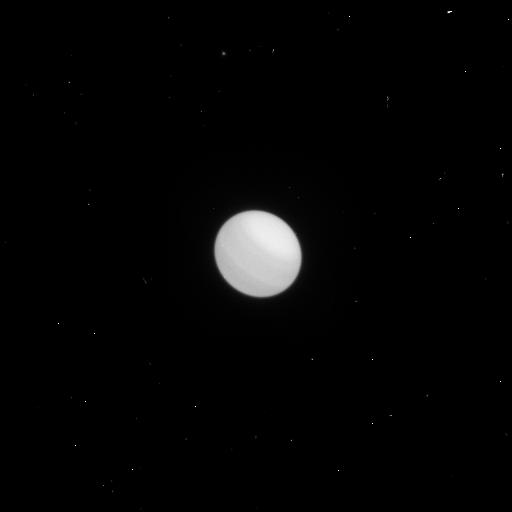
Target: URANUS-MAP2
Instrument: WFC3/UVIS
Filter: F658N
Exposure: 1 min
Observation ID: icux06vrq

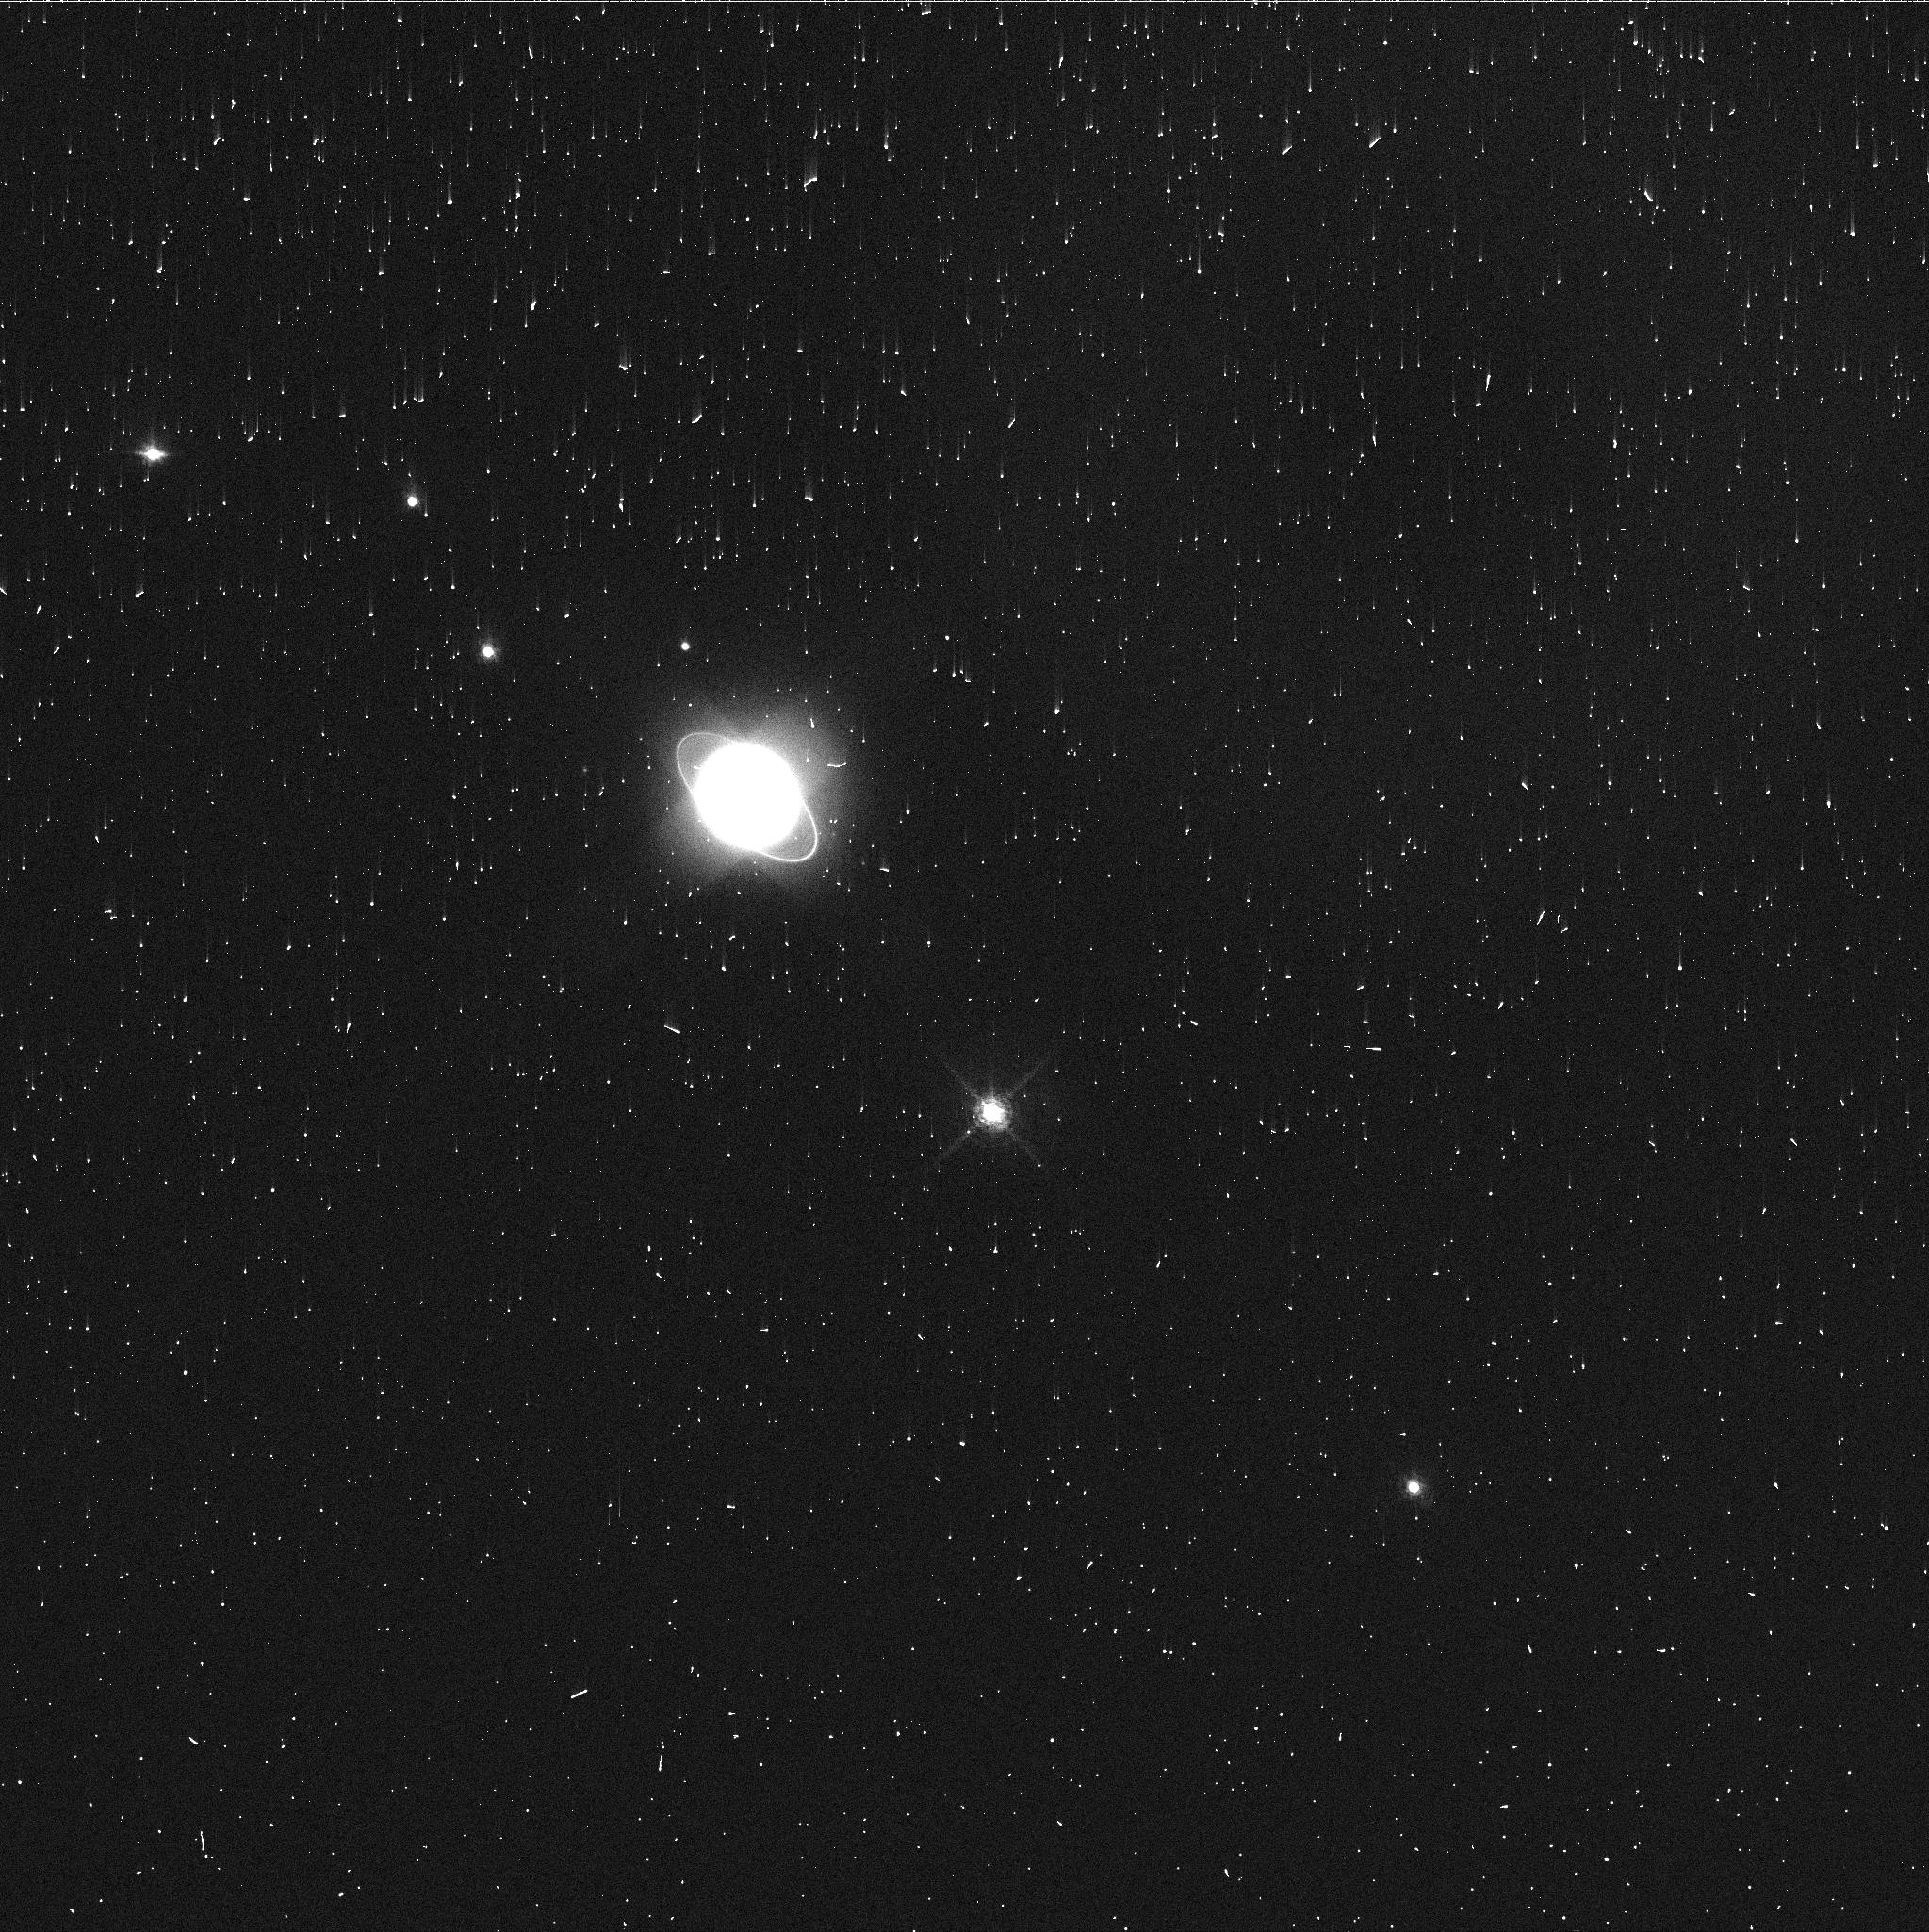
Target: URANUS-MAP1
Instrument: WFC3/UVIS
Filter: FQ727N
Exposure: 3 min
Observation ID: icux02cxq

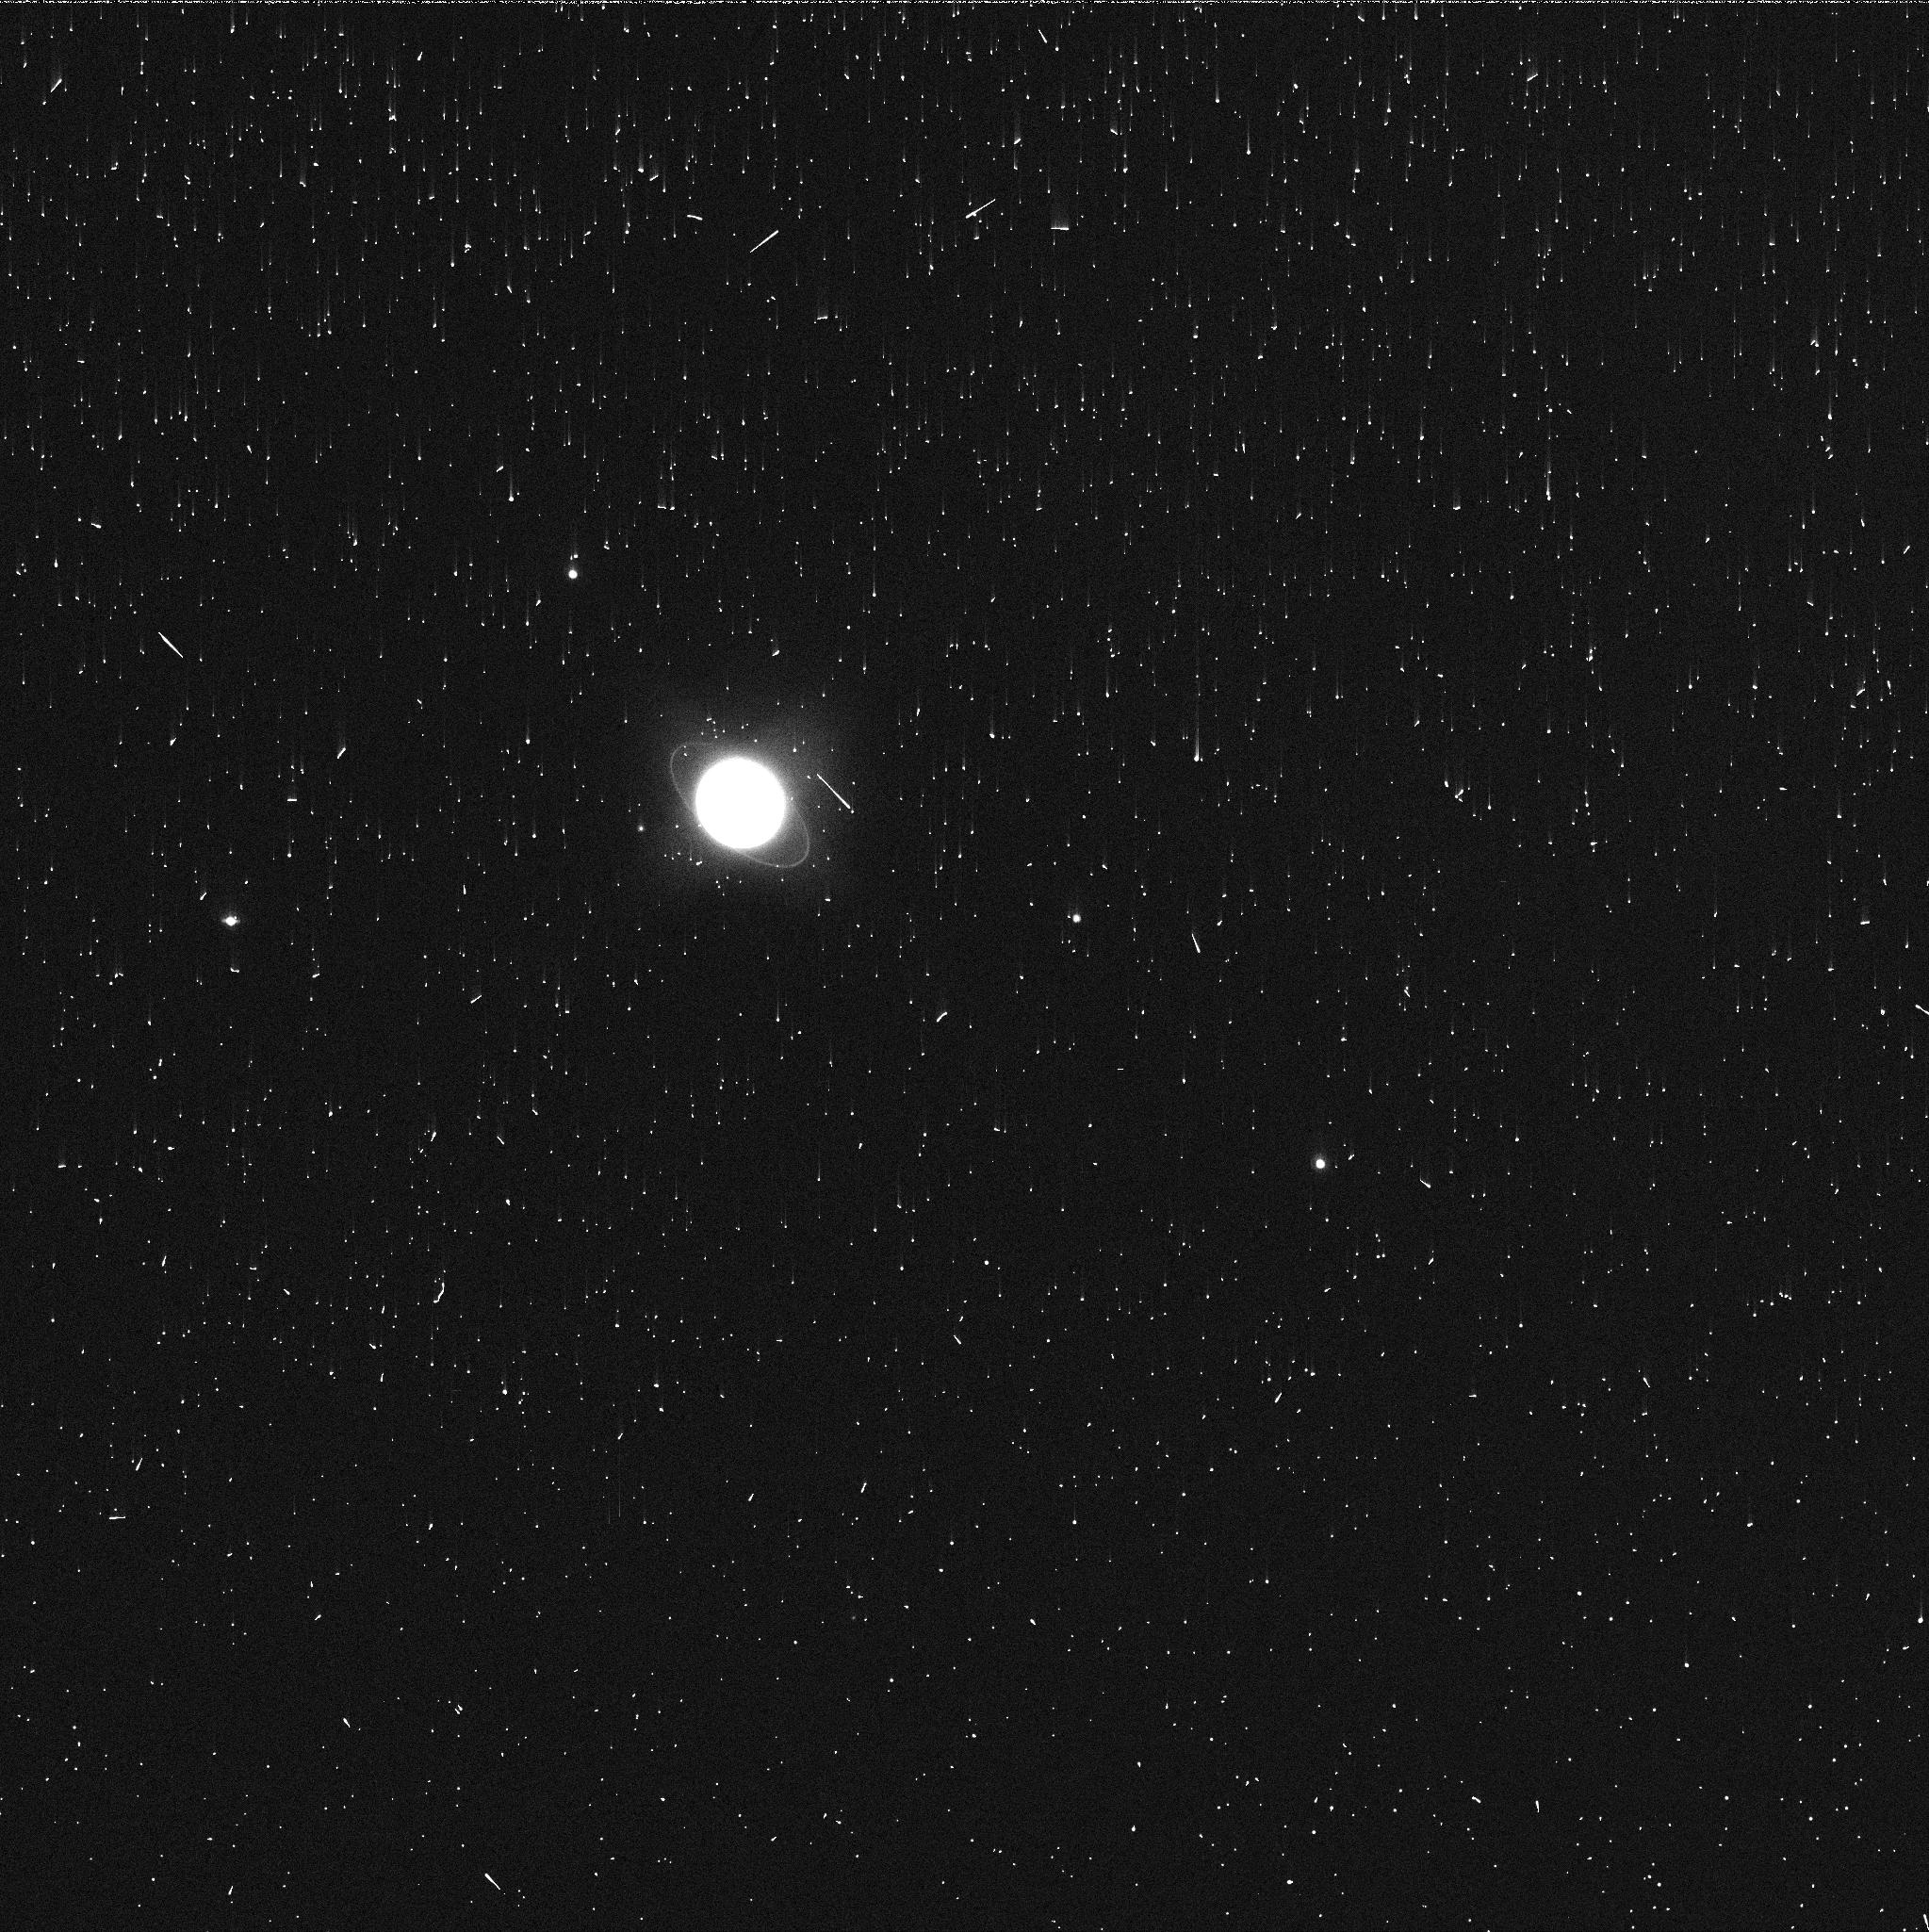
Target: URANUS-MAP2
Instrument: WFC3/UVIS
Filter: FQ924N
Exposure: 2 min
Observation ID: icux05ulq

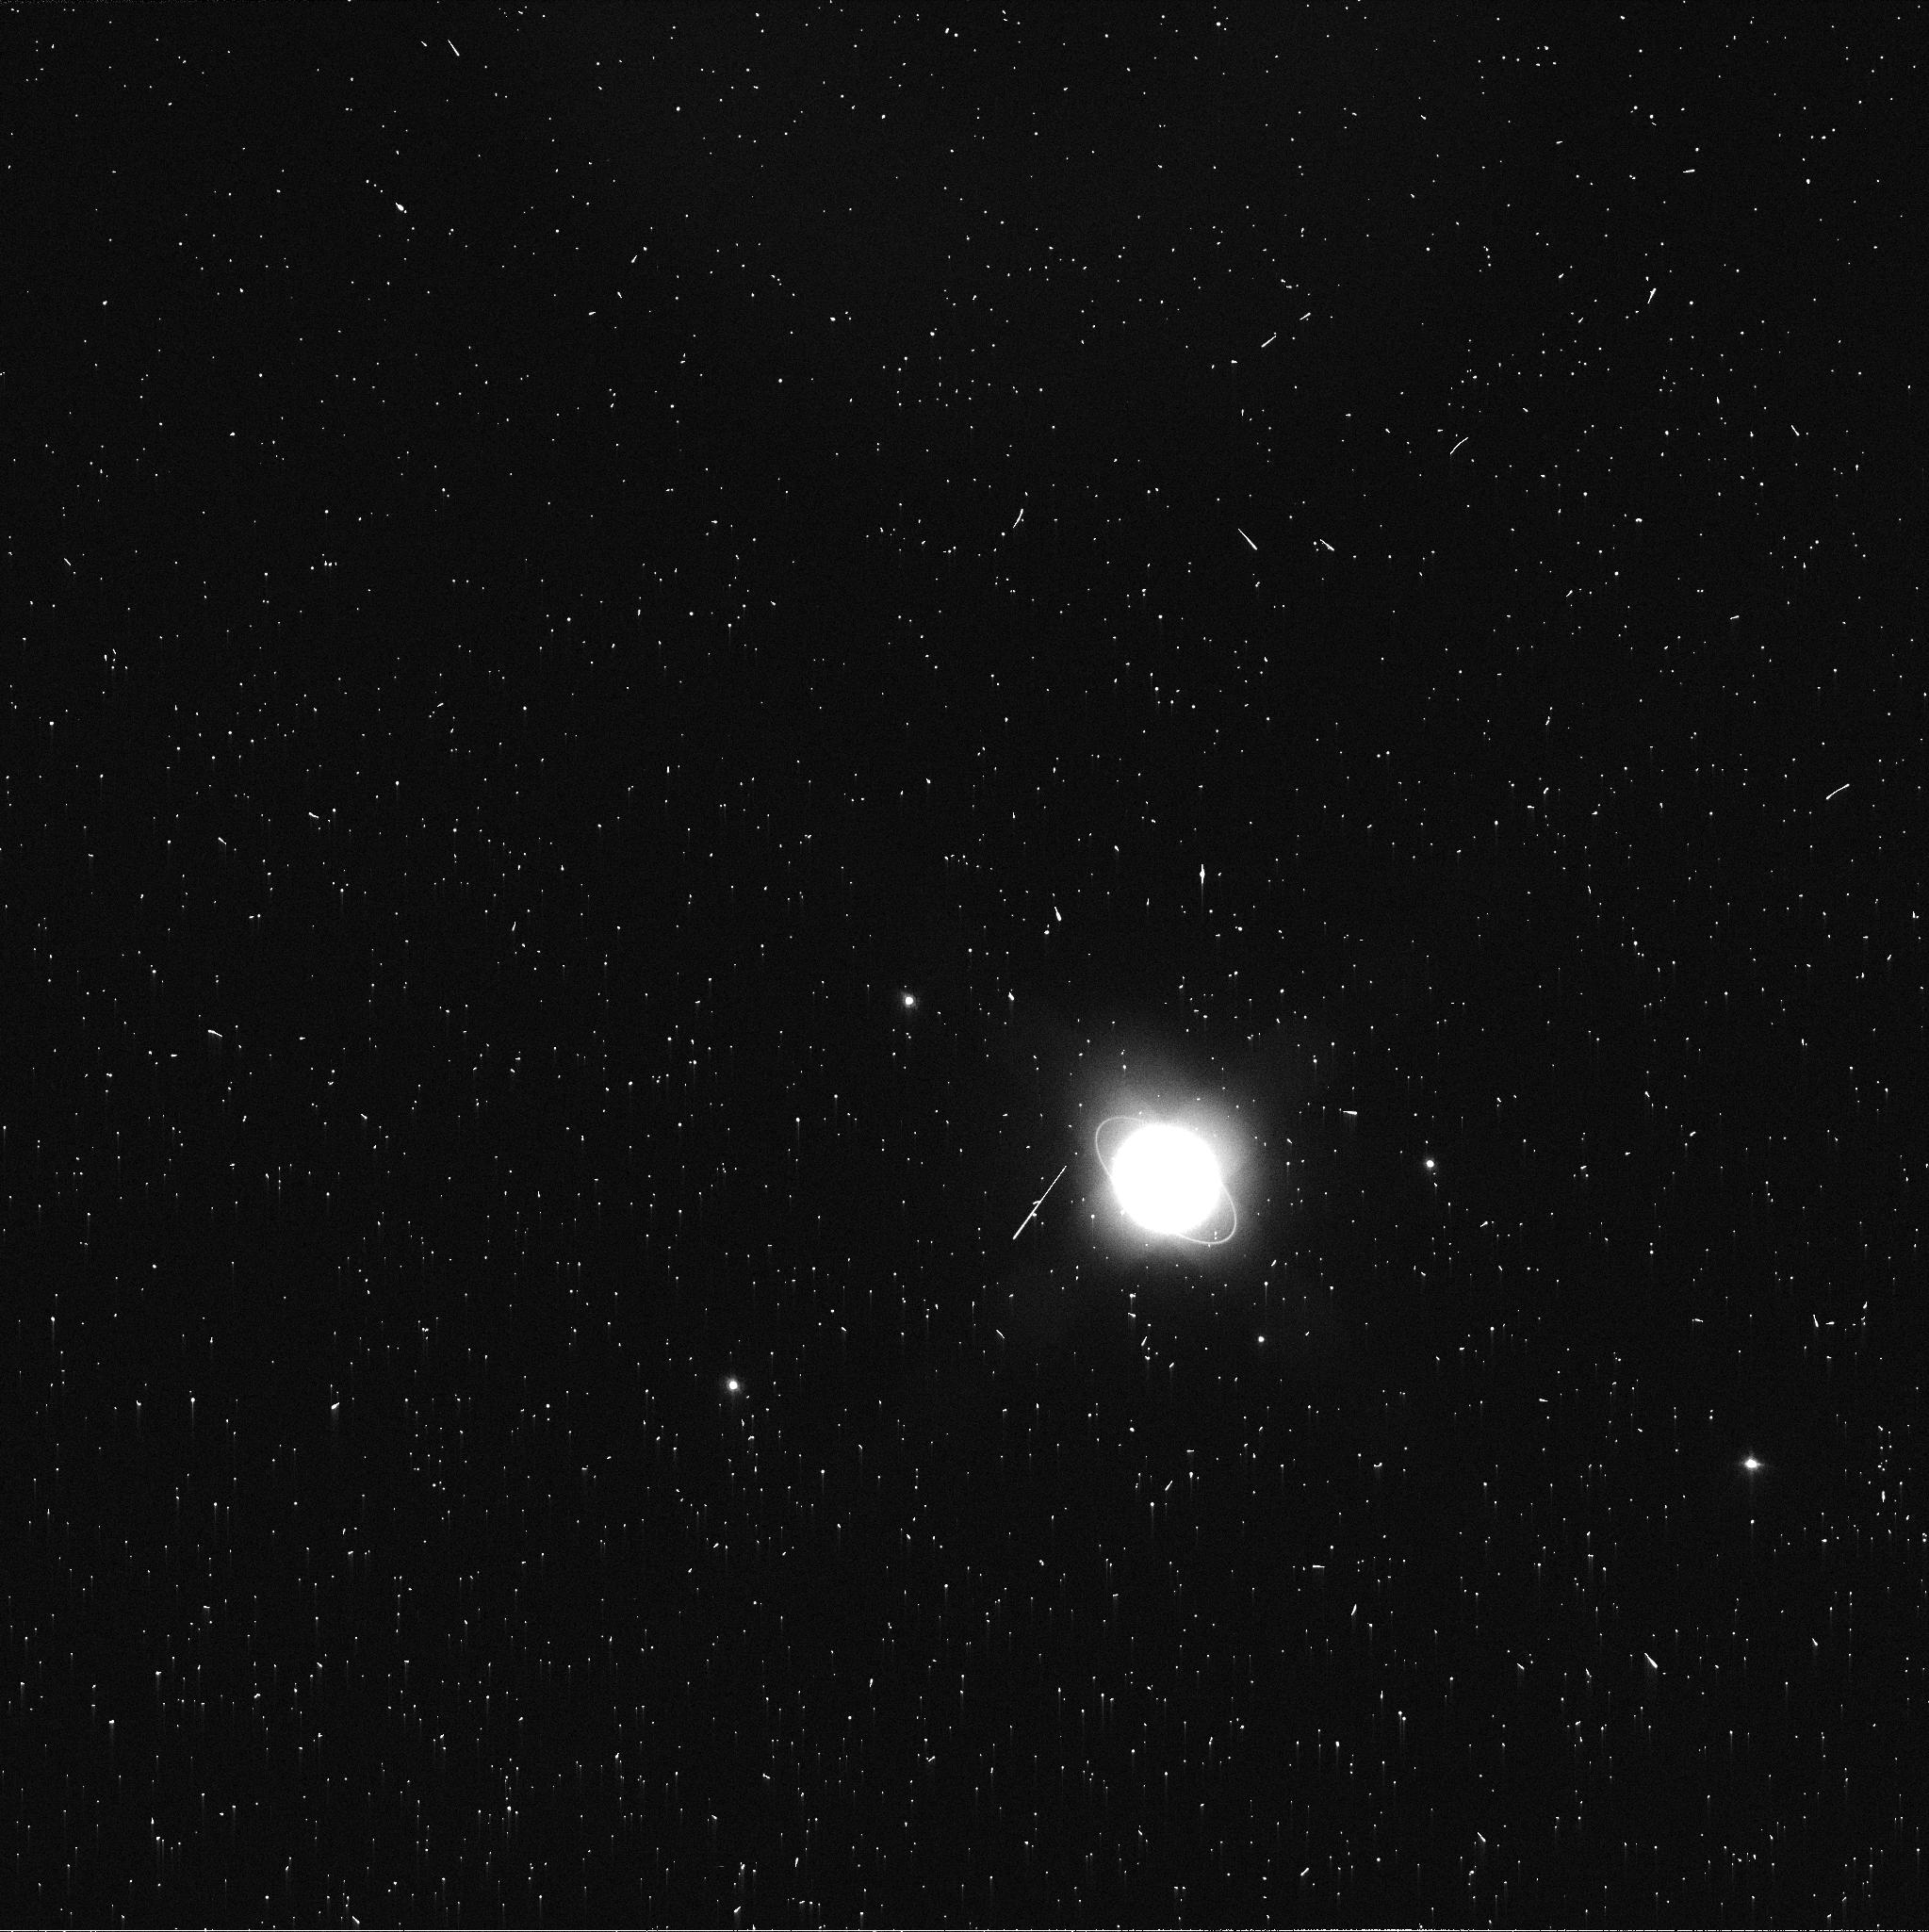
Target: URANUS-MAP2
Instrument: WFC3/UVIS
Filter: FQ619N
Exposure: 2 min
Observation ID: icux04rtq

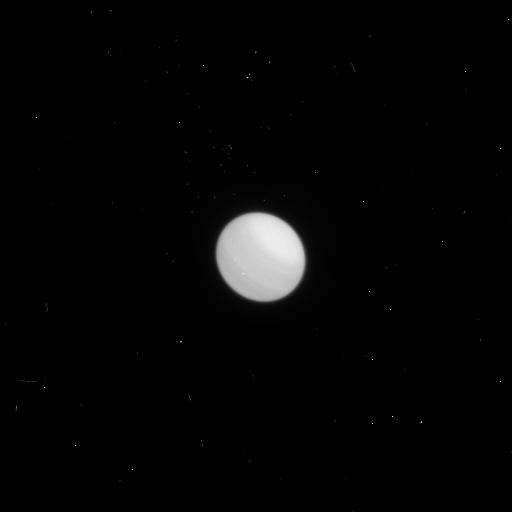
Target: URANUS-MAP1
Instrument: WFC3/UVIS
Filter: F658N
Exposure: 1 min
Observation ID: icux02cuq

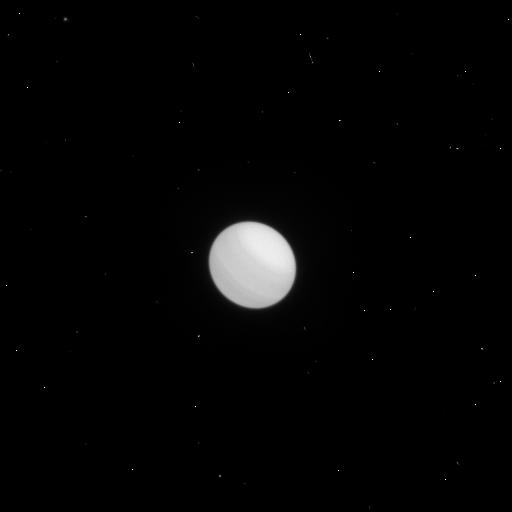
Target: URANUS-MAP2
Instrument: WFC3/UVIS
Filter: F658N
Exposure: 1 min
Observation ID: icux05uhq

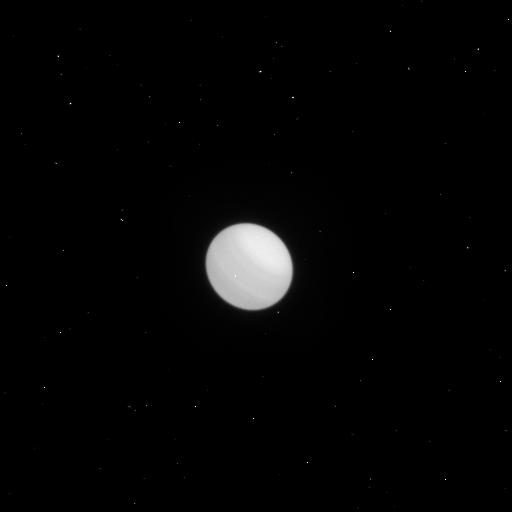
Target: URANUS-MAP2
Instrument: WFC3/UVIS
Filter: F658N
Exposure: 1 min
Observation ID: icux04rrq

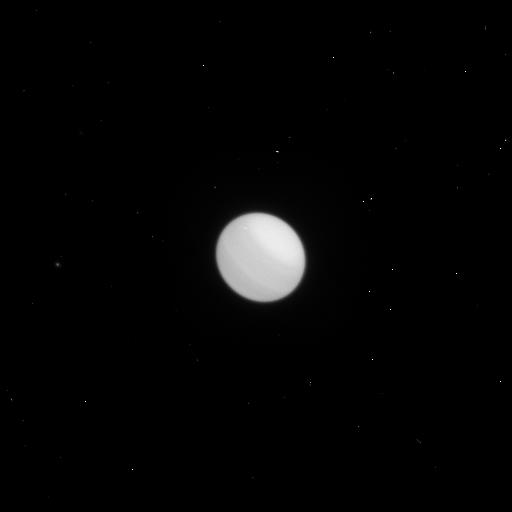
Target: URANUS-MAP1
Instrument: WFC3/UVIS
Filter: F658N
Exposure: 1 min
Observation ID: icux01bpq

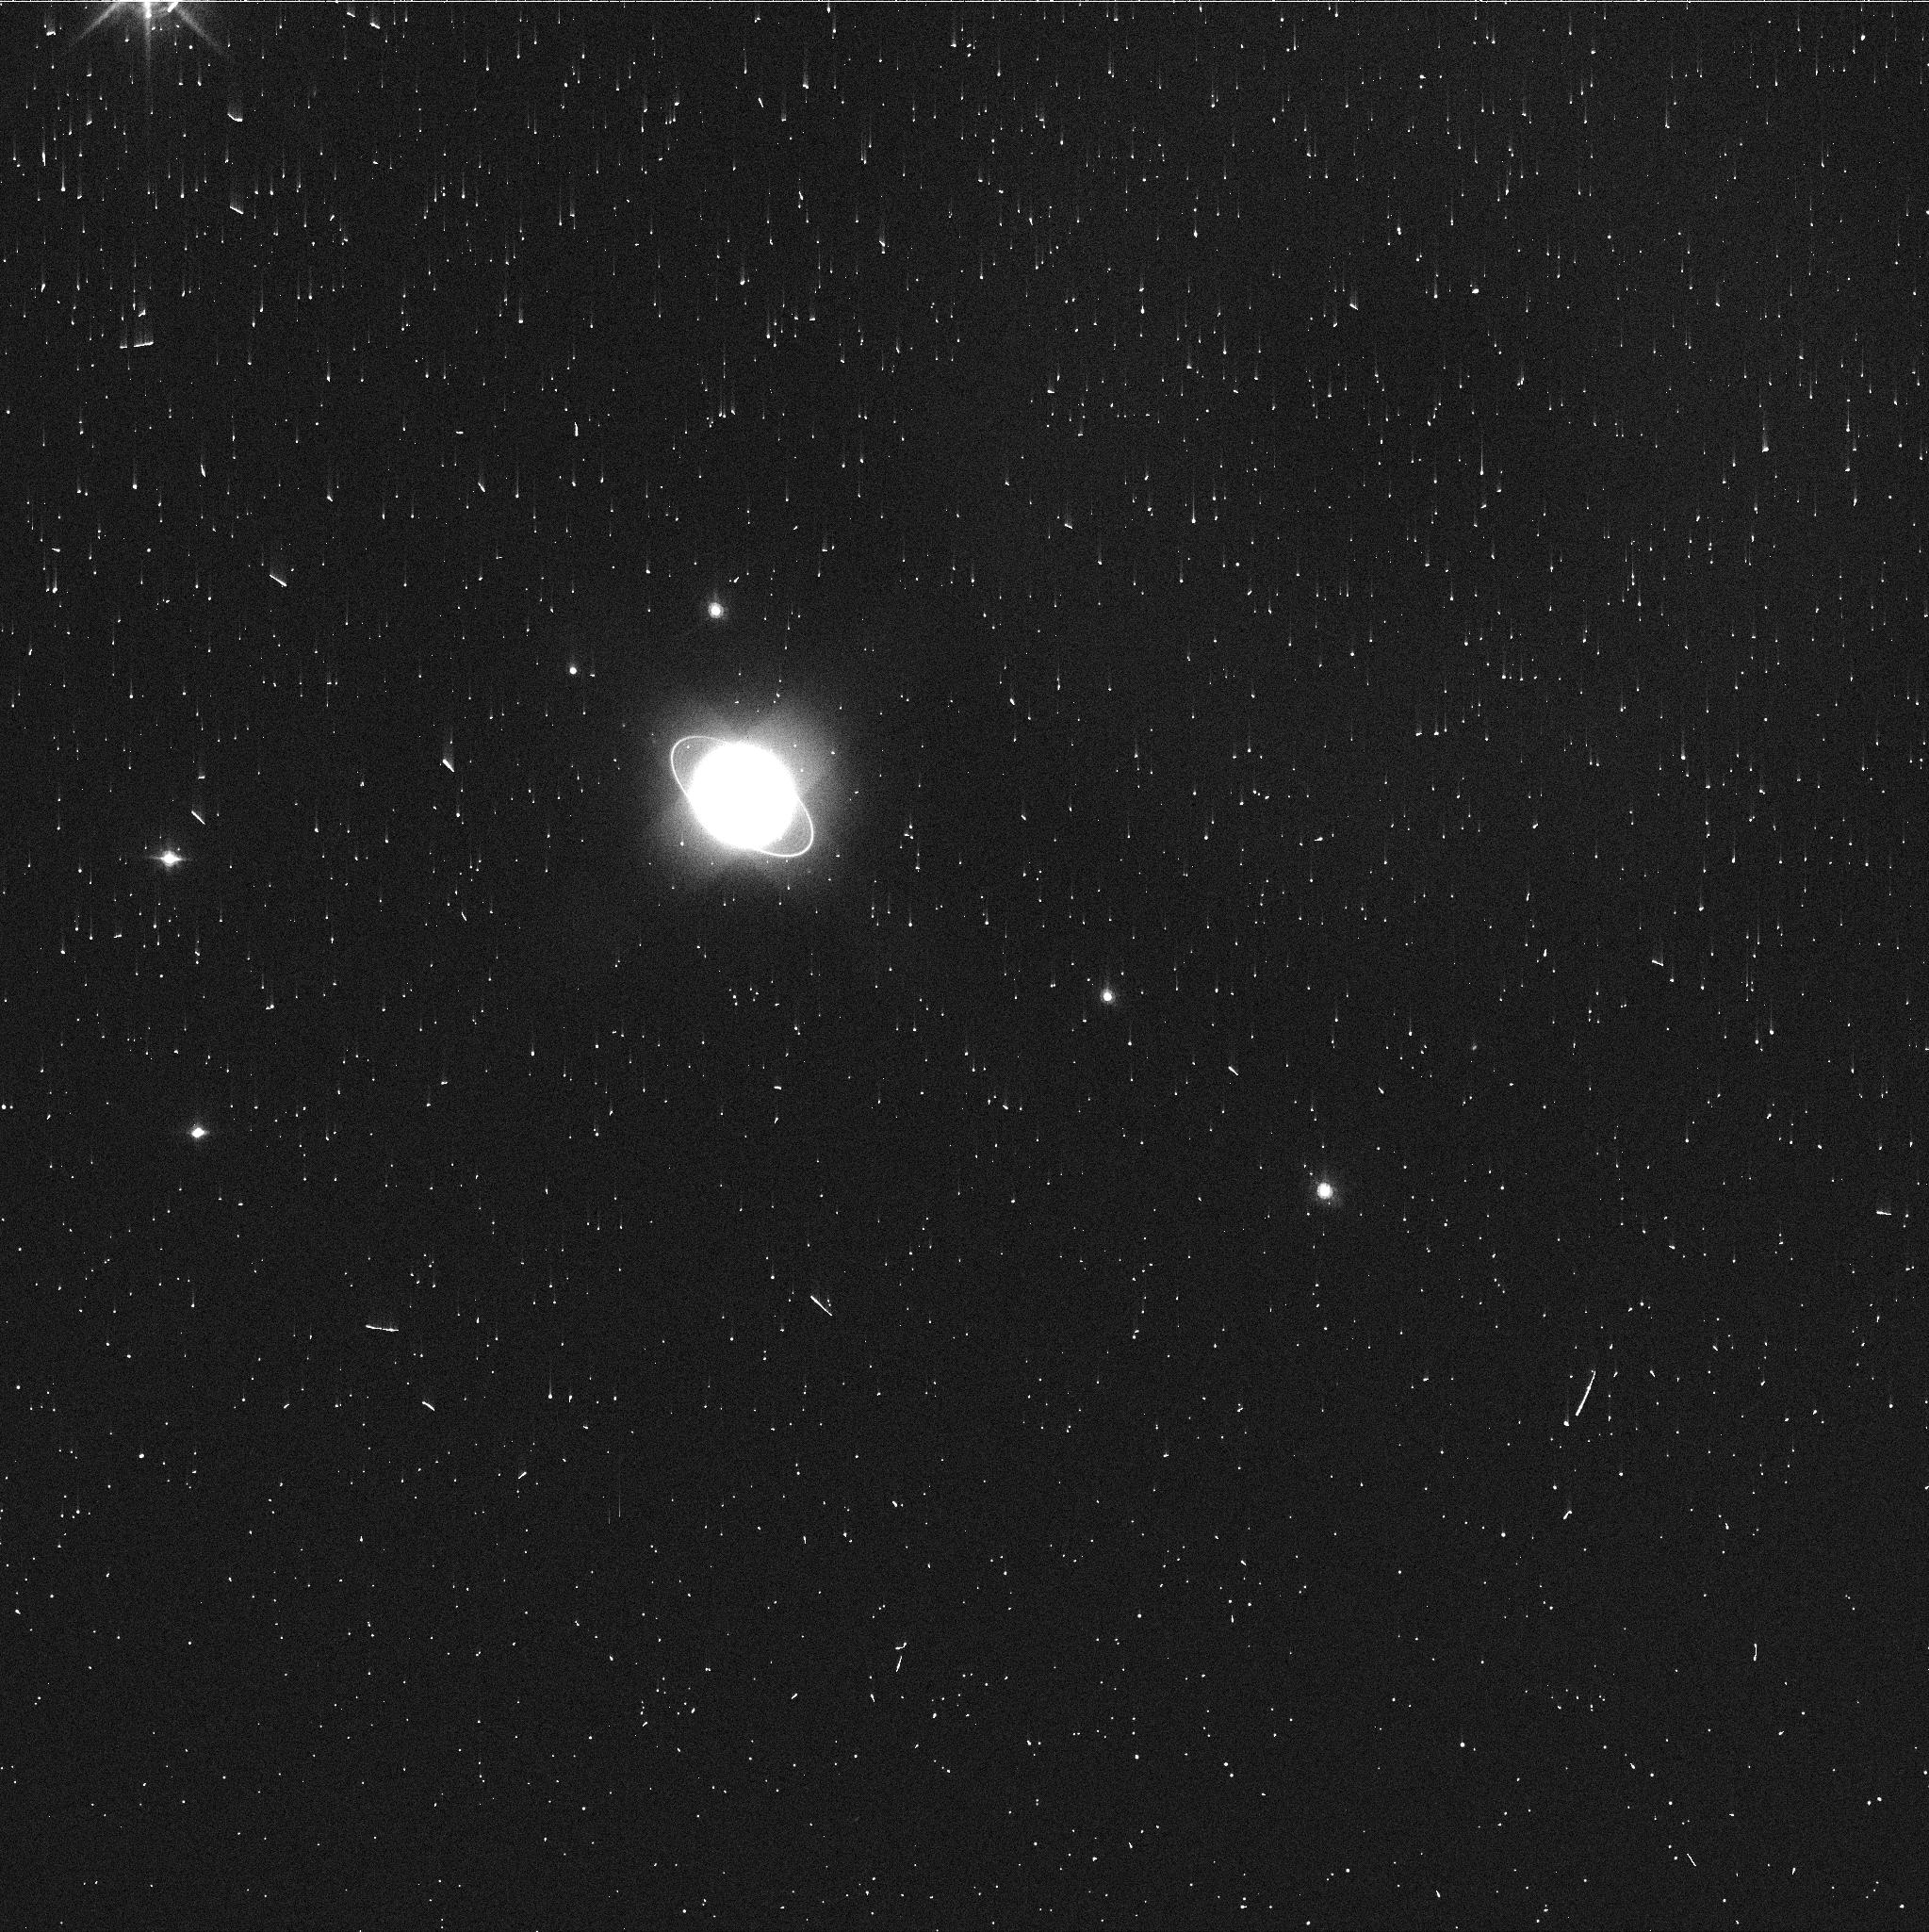
Target: URANUS-MAP2
Instrument: WFC3/UVIS
Filter: FQ727N
Exposure: 3 min
Observation ID: icux06vtq

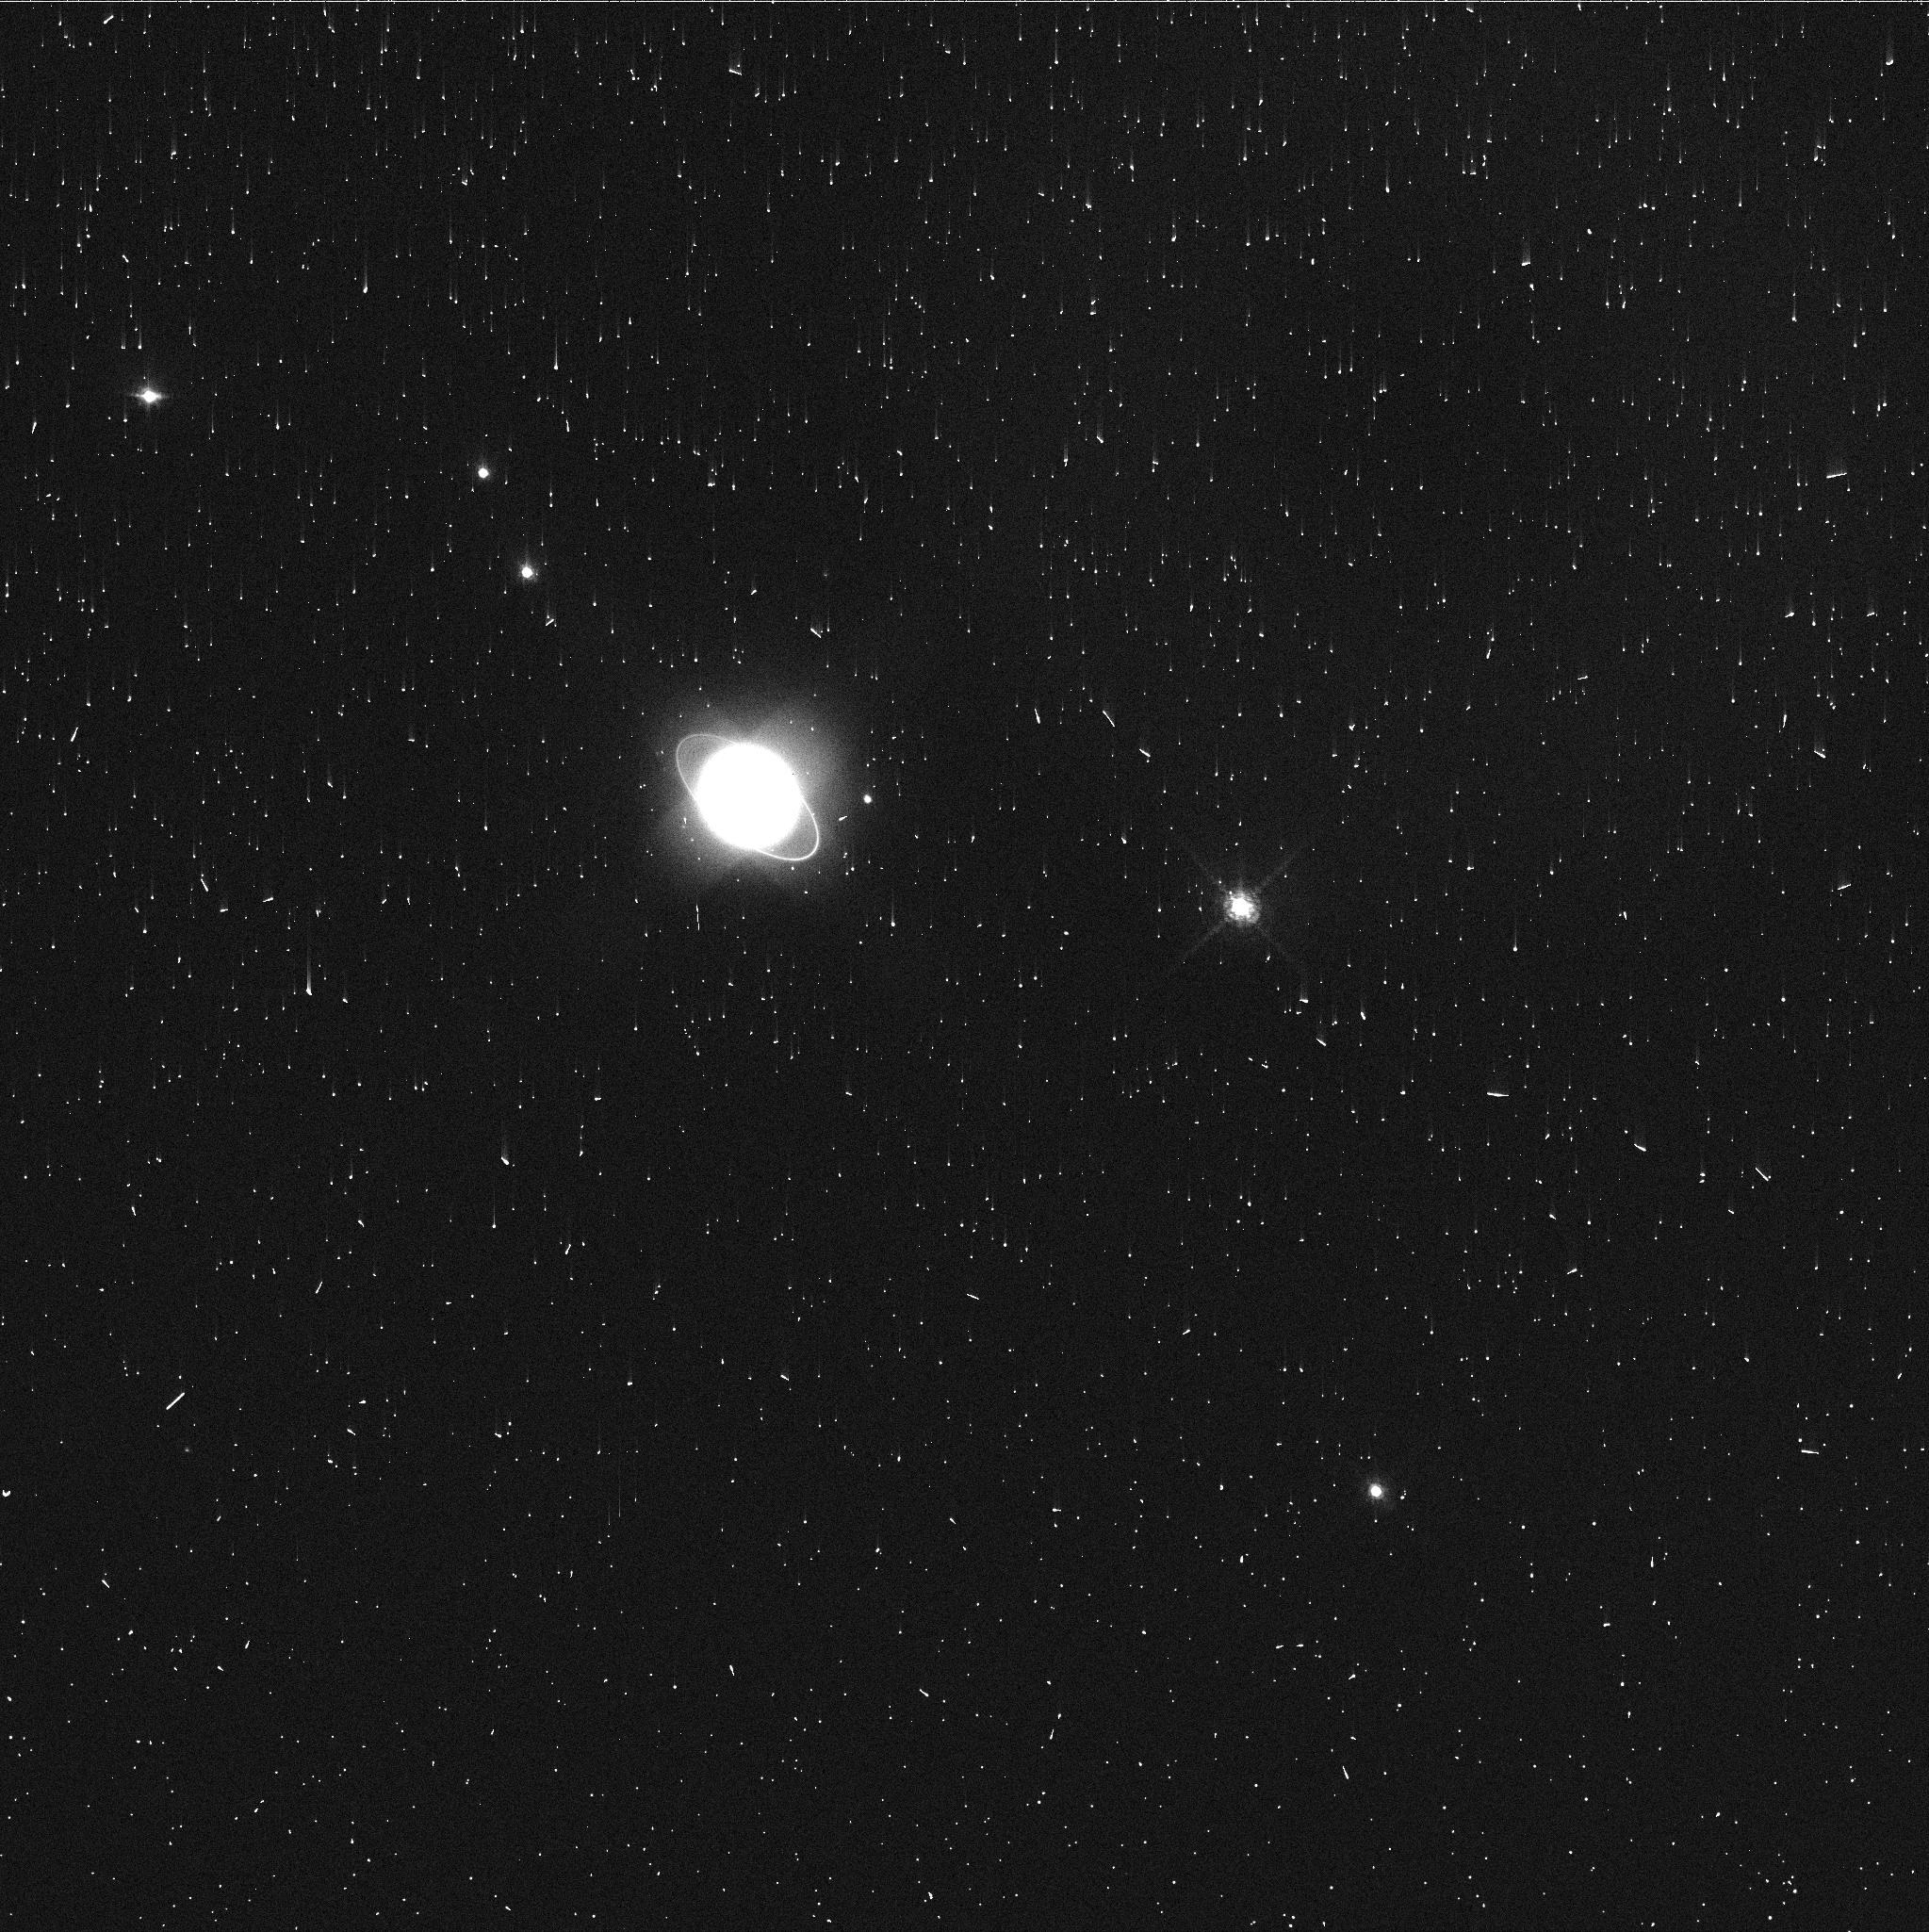
Target: URANUS-MAP1
Instrument: WFC3/UVIS
Filter: FQ727N
Exposure: 3 min
Observation ID: icux03e9q

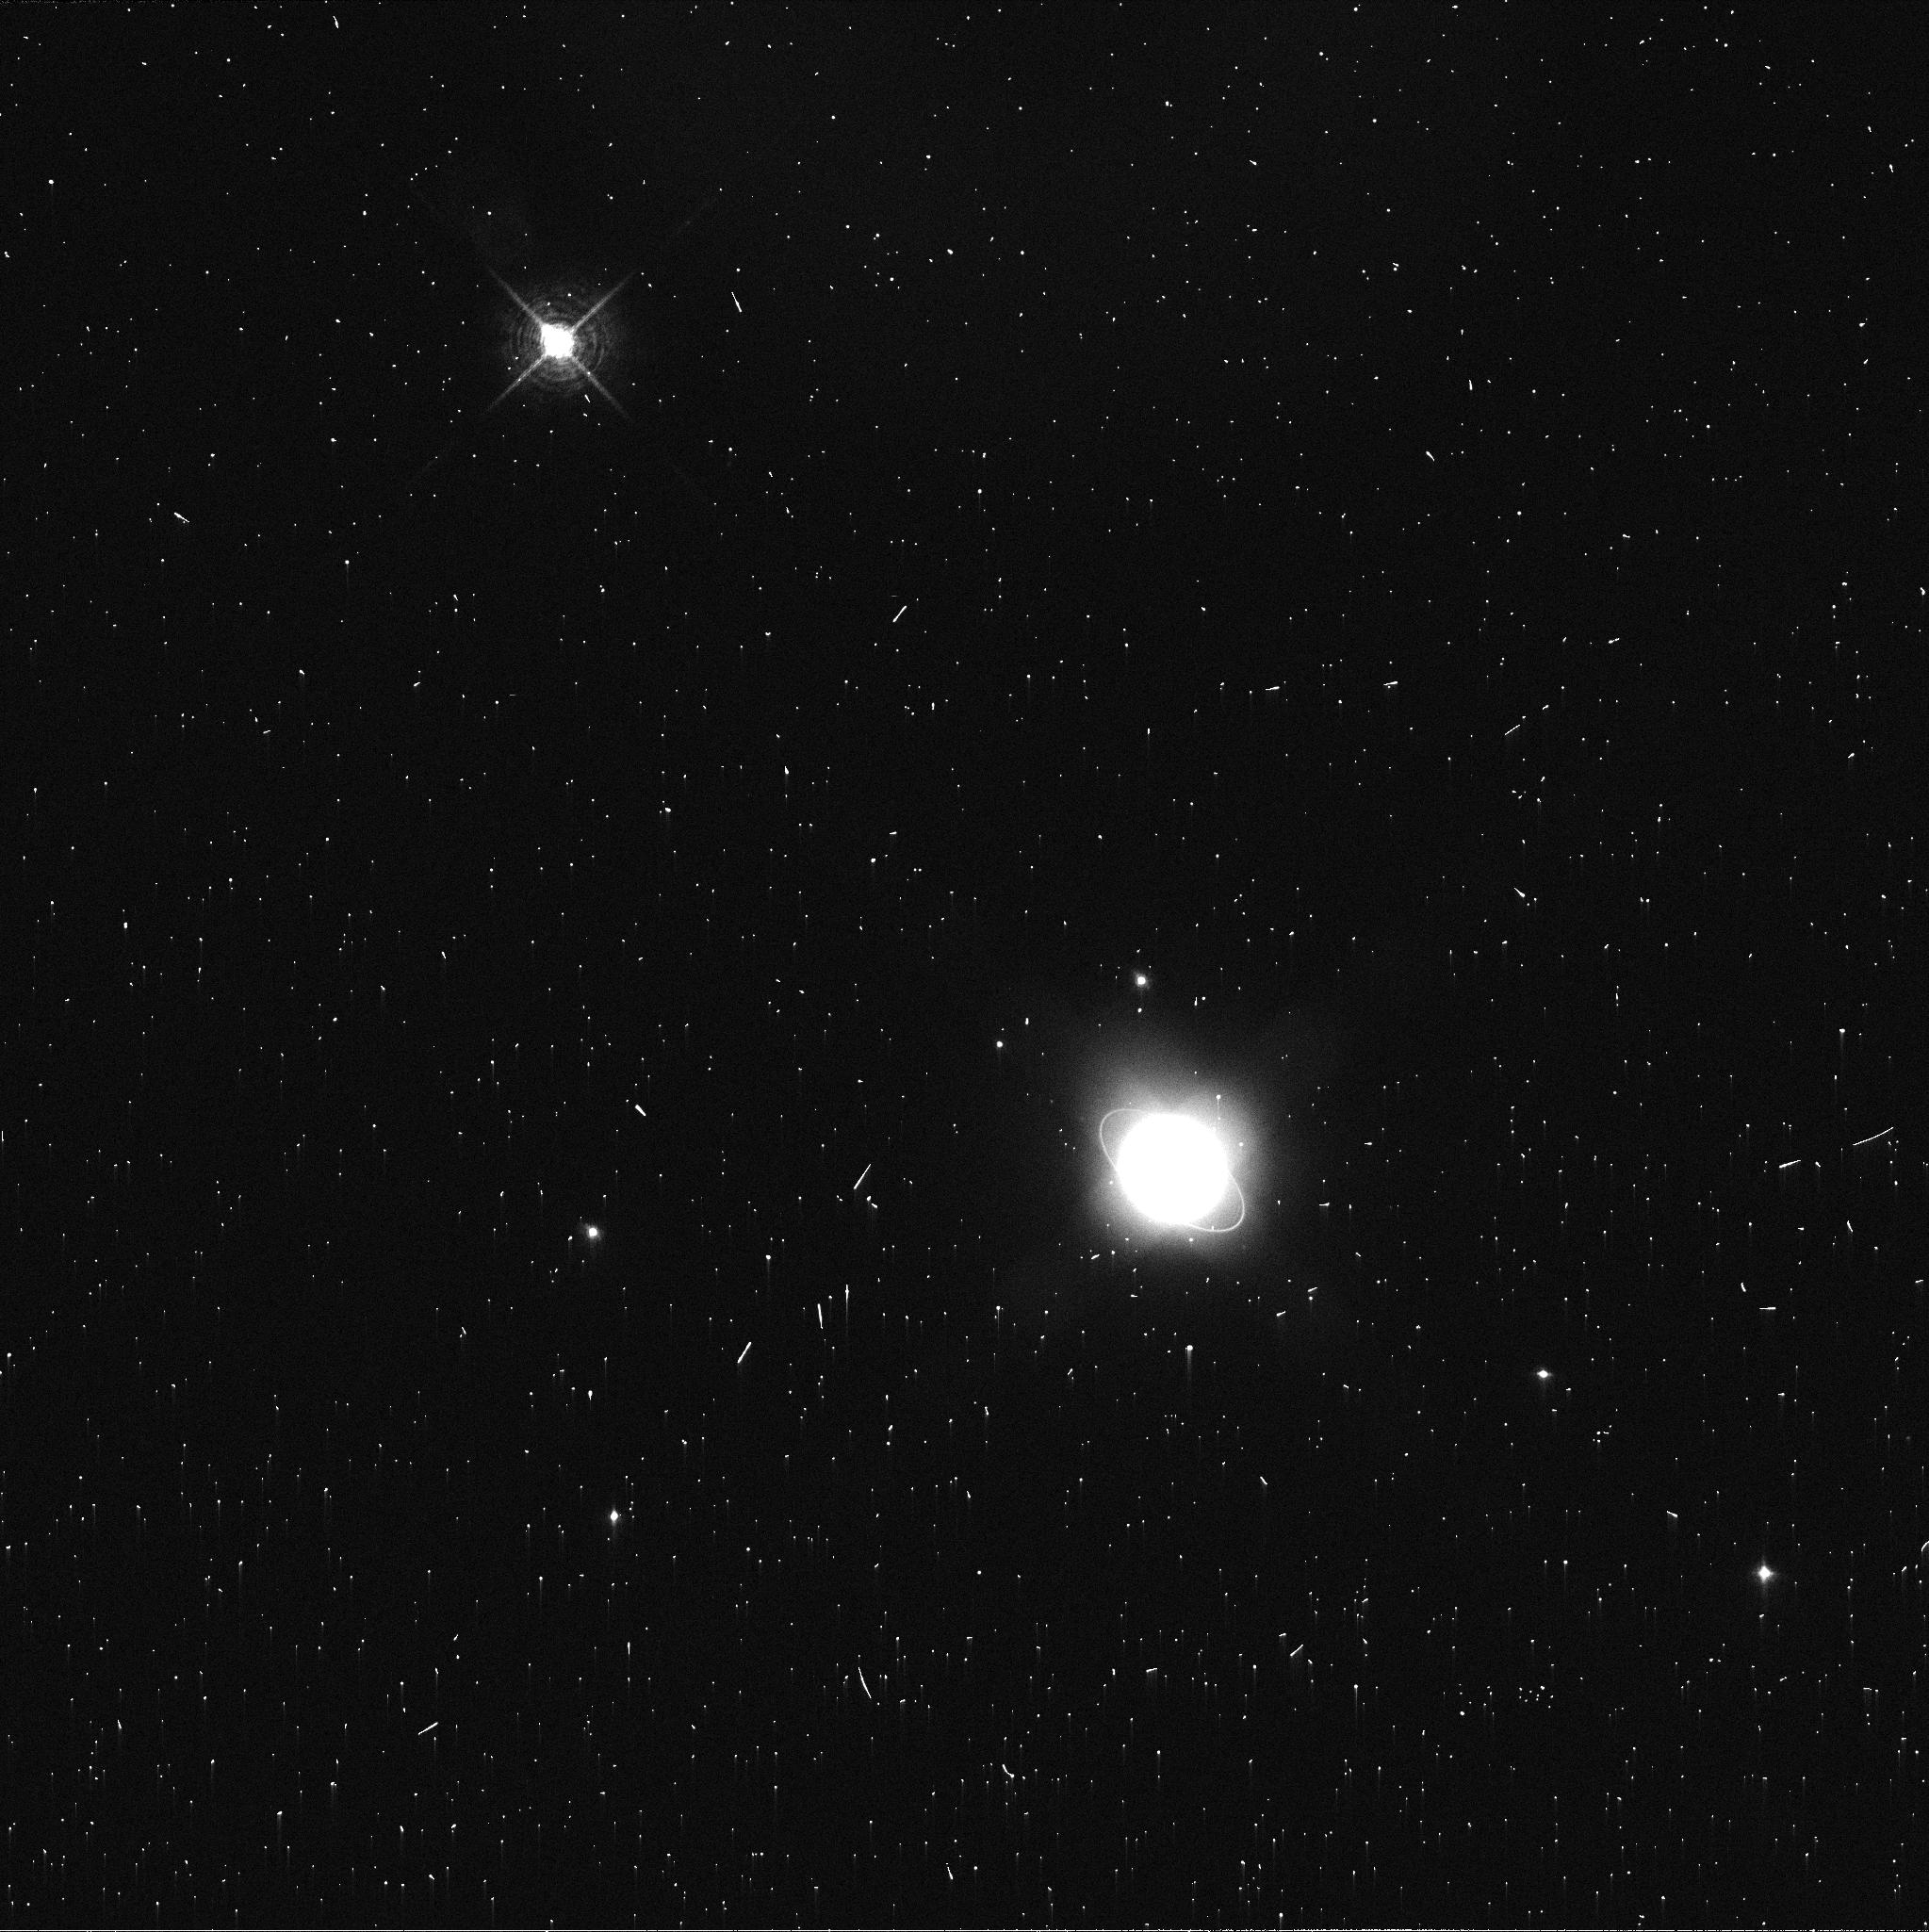
Target: URANUS-MAP2
Instrument: WFC3/UVIS
Filter: FQ619N
Exposure: 2 min
Observation ID: icux06vsq

Cloud Evolution on Uranus with K2 and HST (PI: Gizis, John Evangelos)

The Kepler K2 mission will monitor Uranus at high photometric precision for three months to determine its interior structure via seismology and to track cloud evolution.This will allow, for the first time, a direct comparison between the disk-integrated weather evolution of a planet and brown dwarfs, and eventually exoplanets. Hubble Space Telescope optical imaging taken during the K2 campaign is needed to anchor our understanding of the atmospheric cloud morphology. We propose observations that will allow us to map the cloud features with HST twice during the K2 campaign.